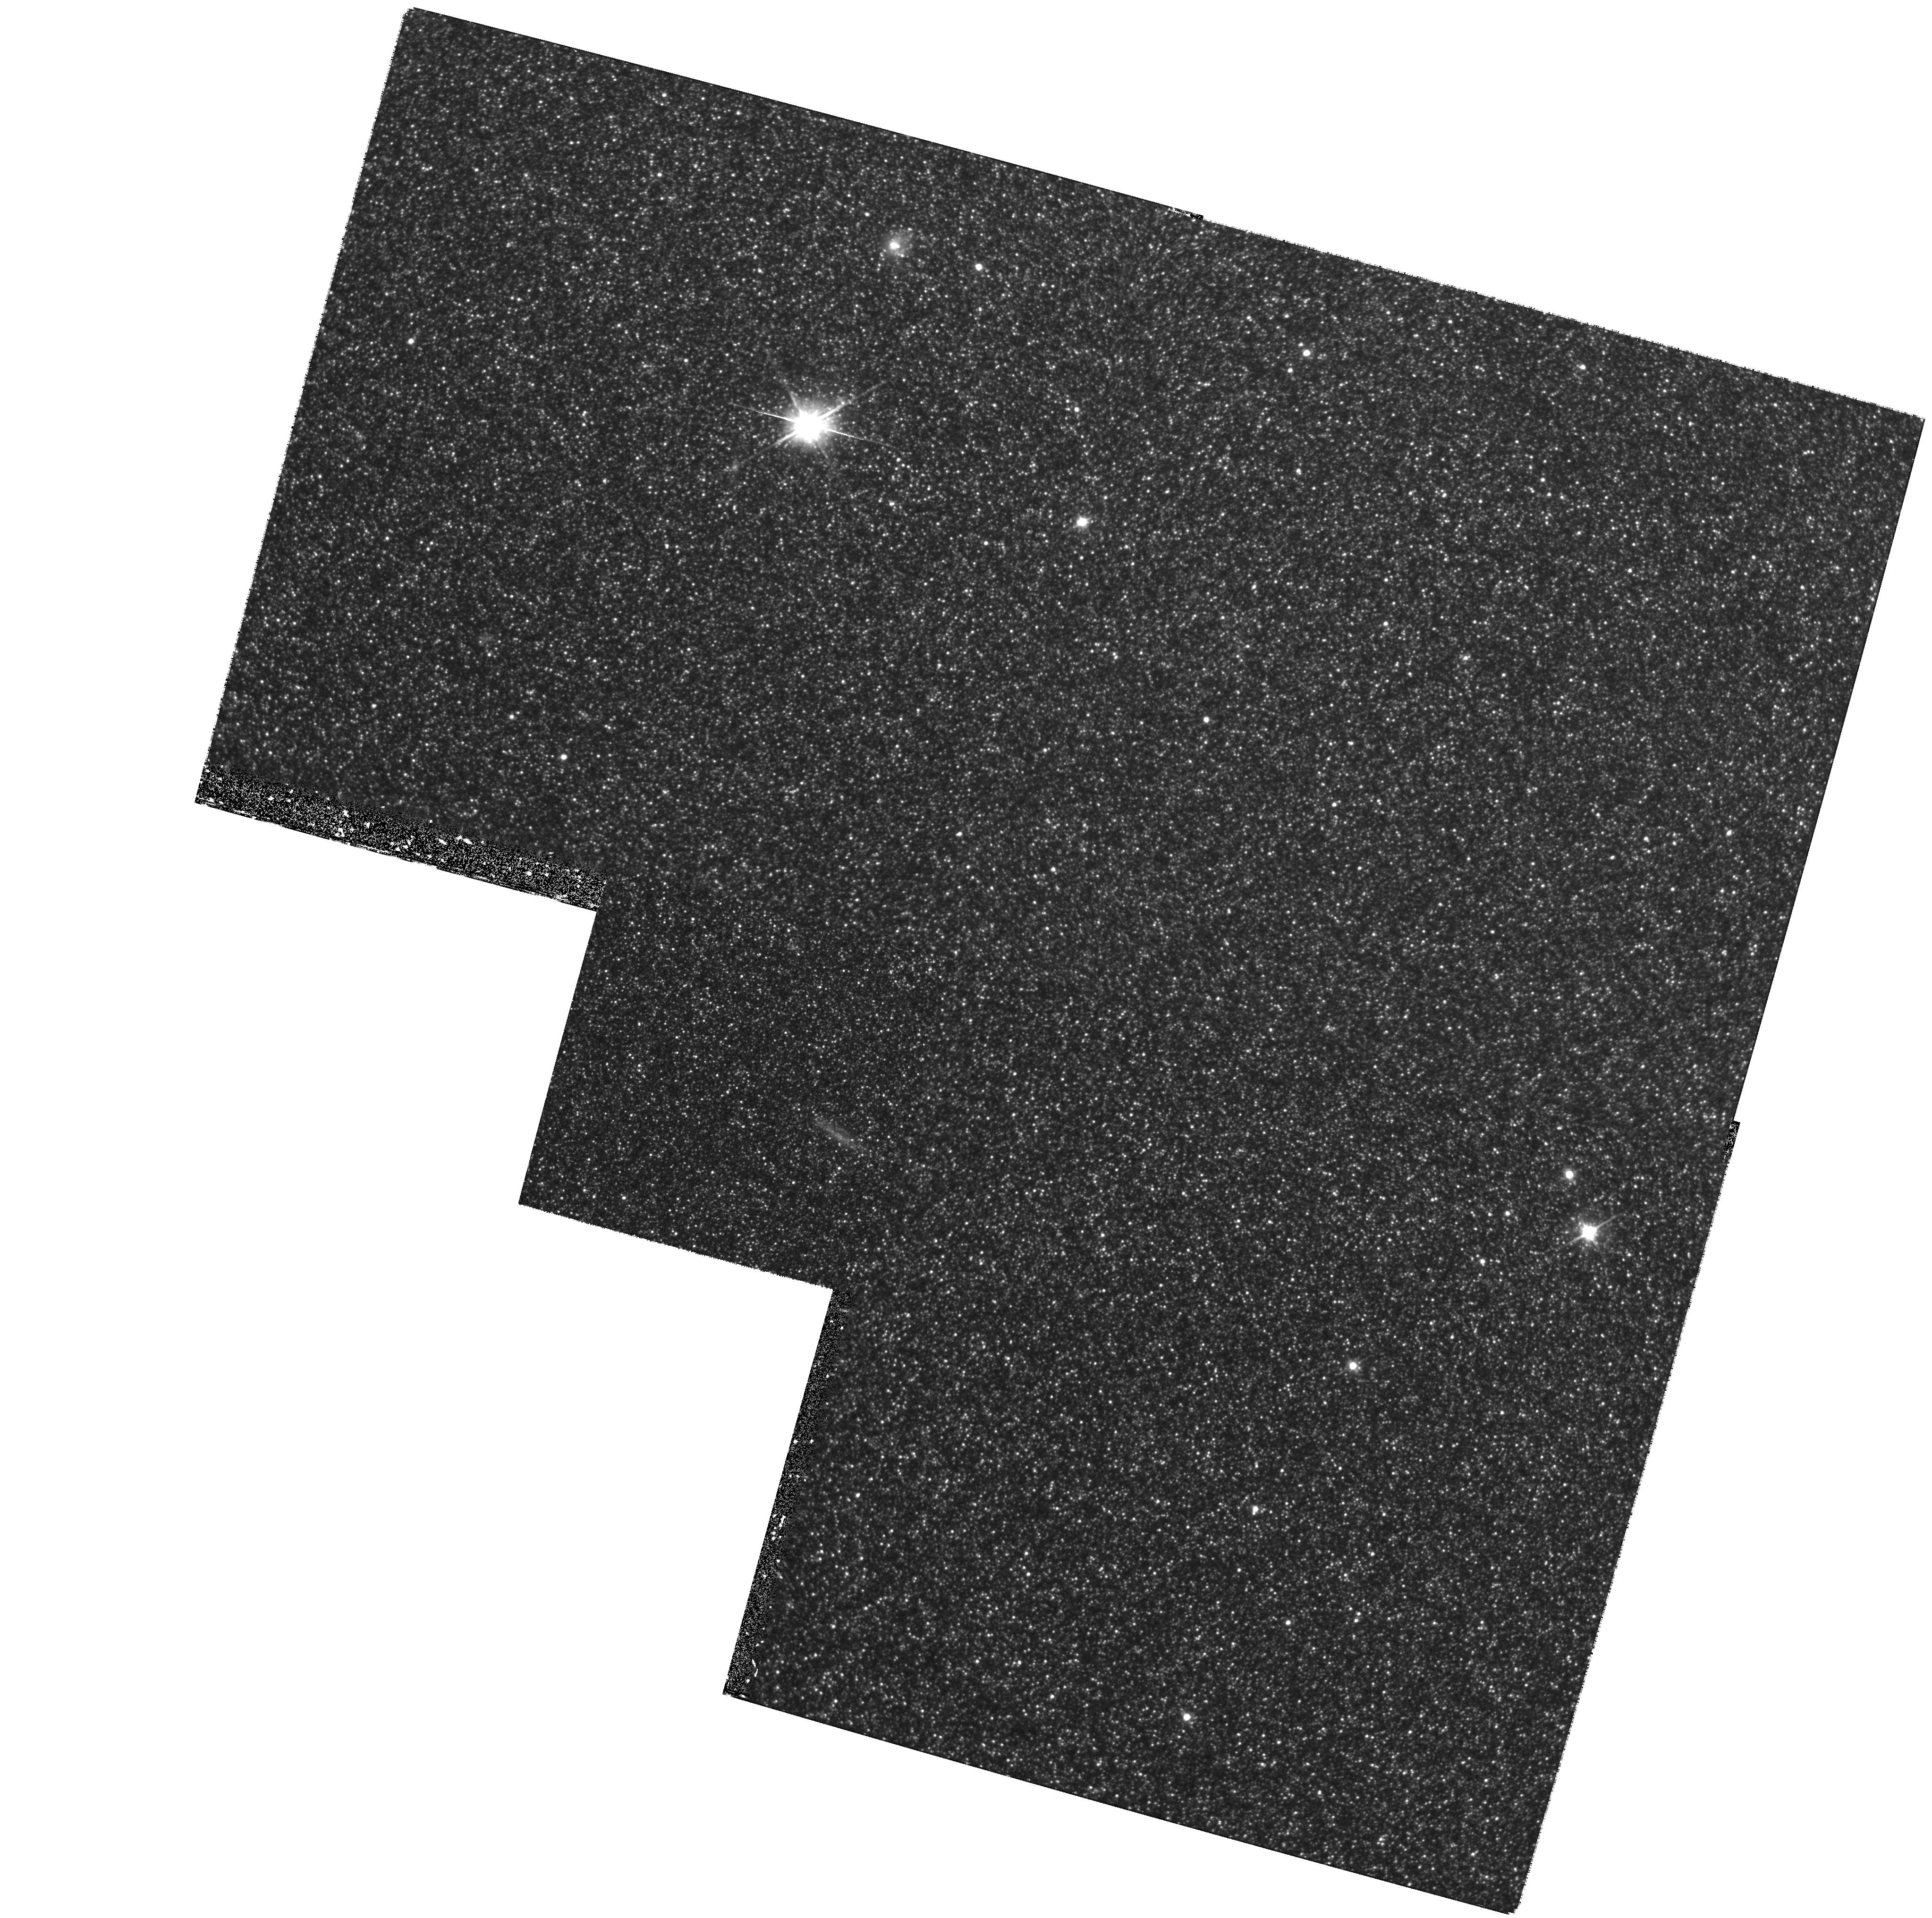
Target: NGC221-POS3-OFF
Instrument: WFPC2/PC
Filter: F606W
Exposure: 2.4 h
Observation ID: hst_6664_02_wfpc2_pc_f606w_u3vj02

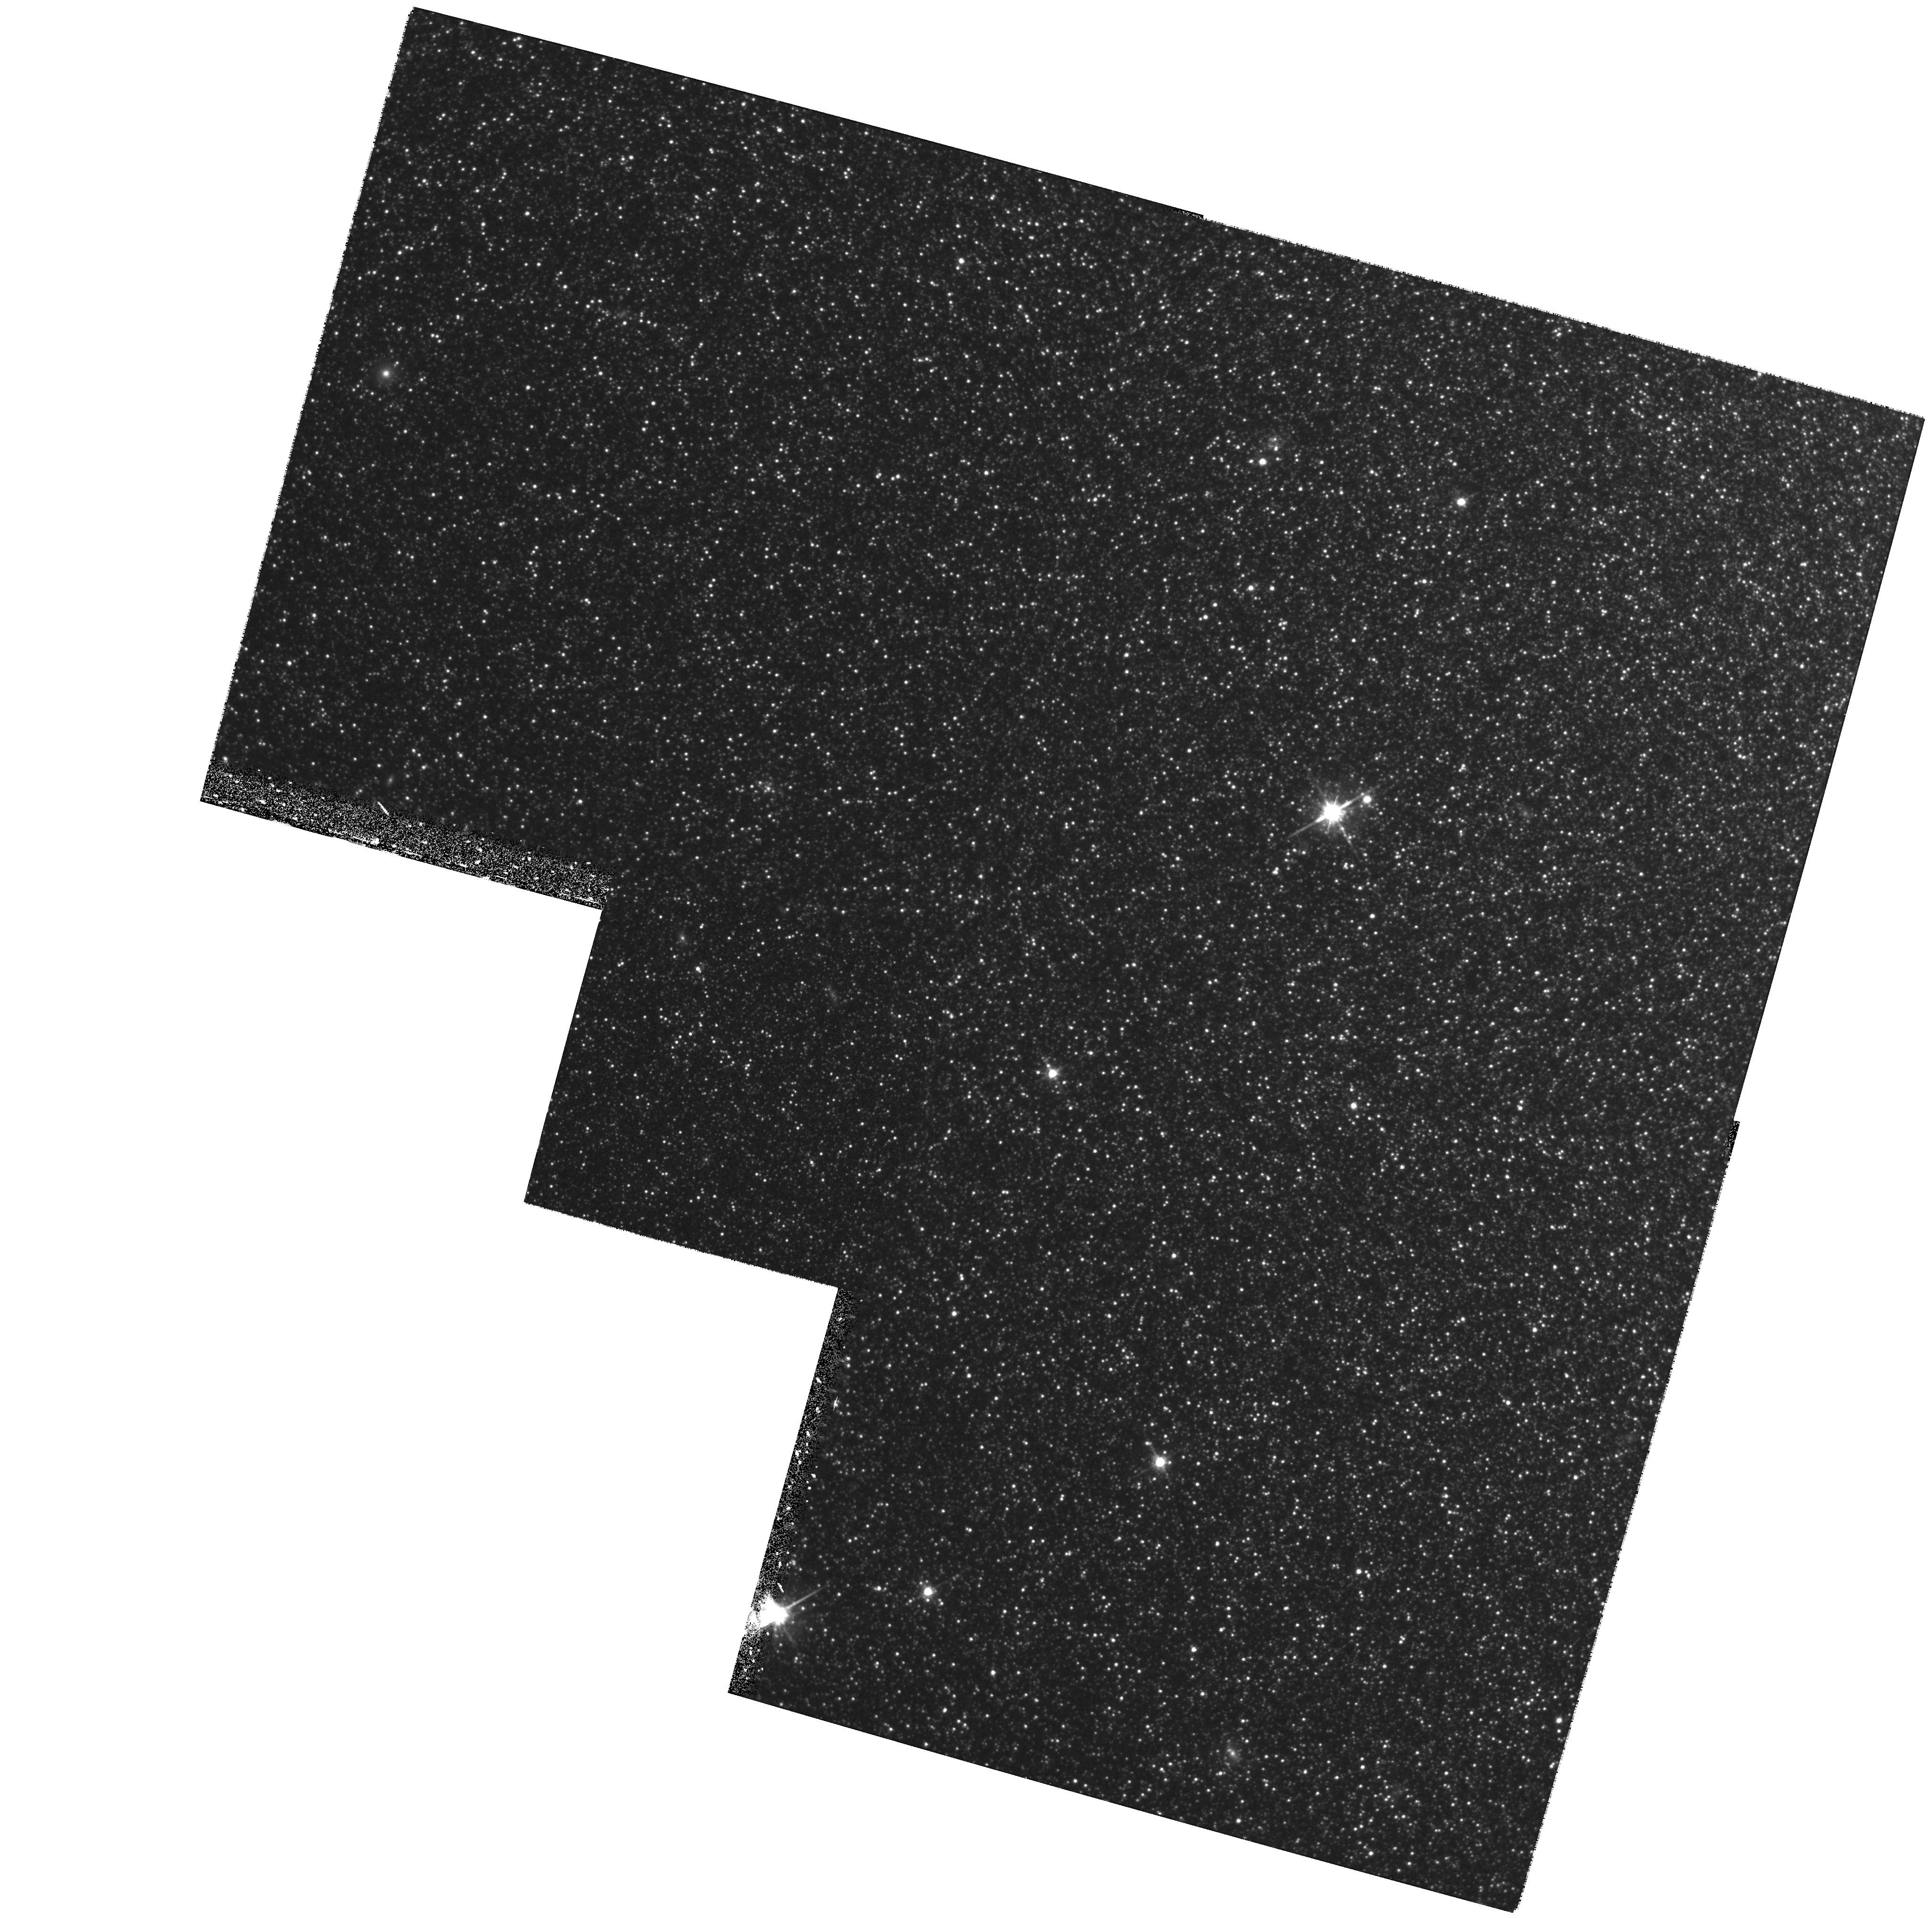
Target: NGC221-POS3
Instrument: WFPC2/PC
Filter: F814W
Exposure: 1.2 h
Observation ID: hst_6664_01_wfpc2_pc_f814w_u3vj01

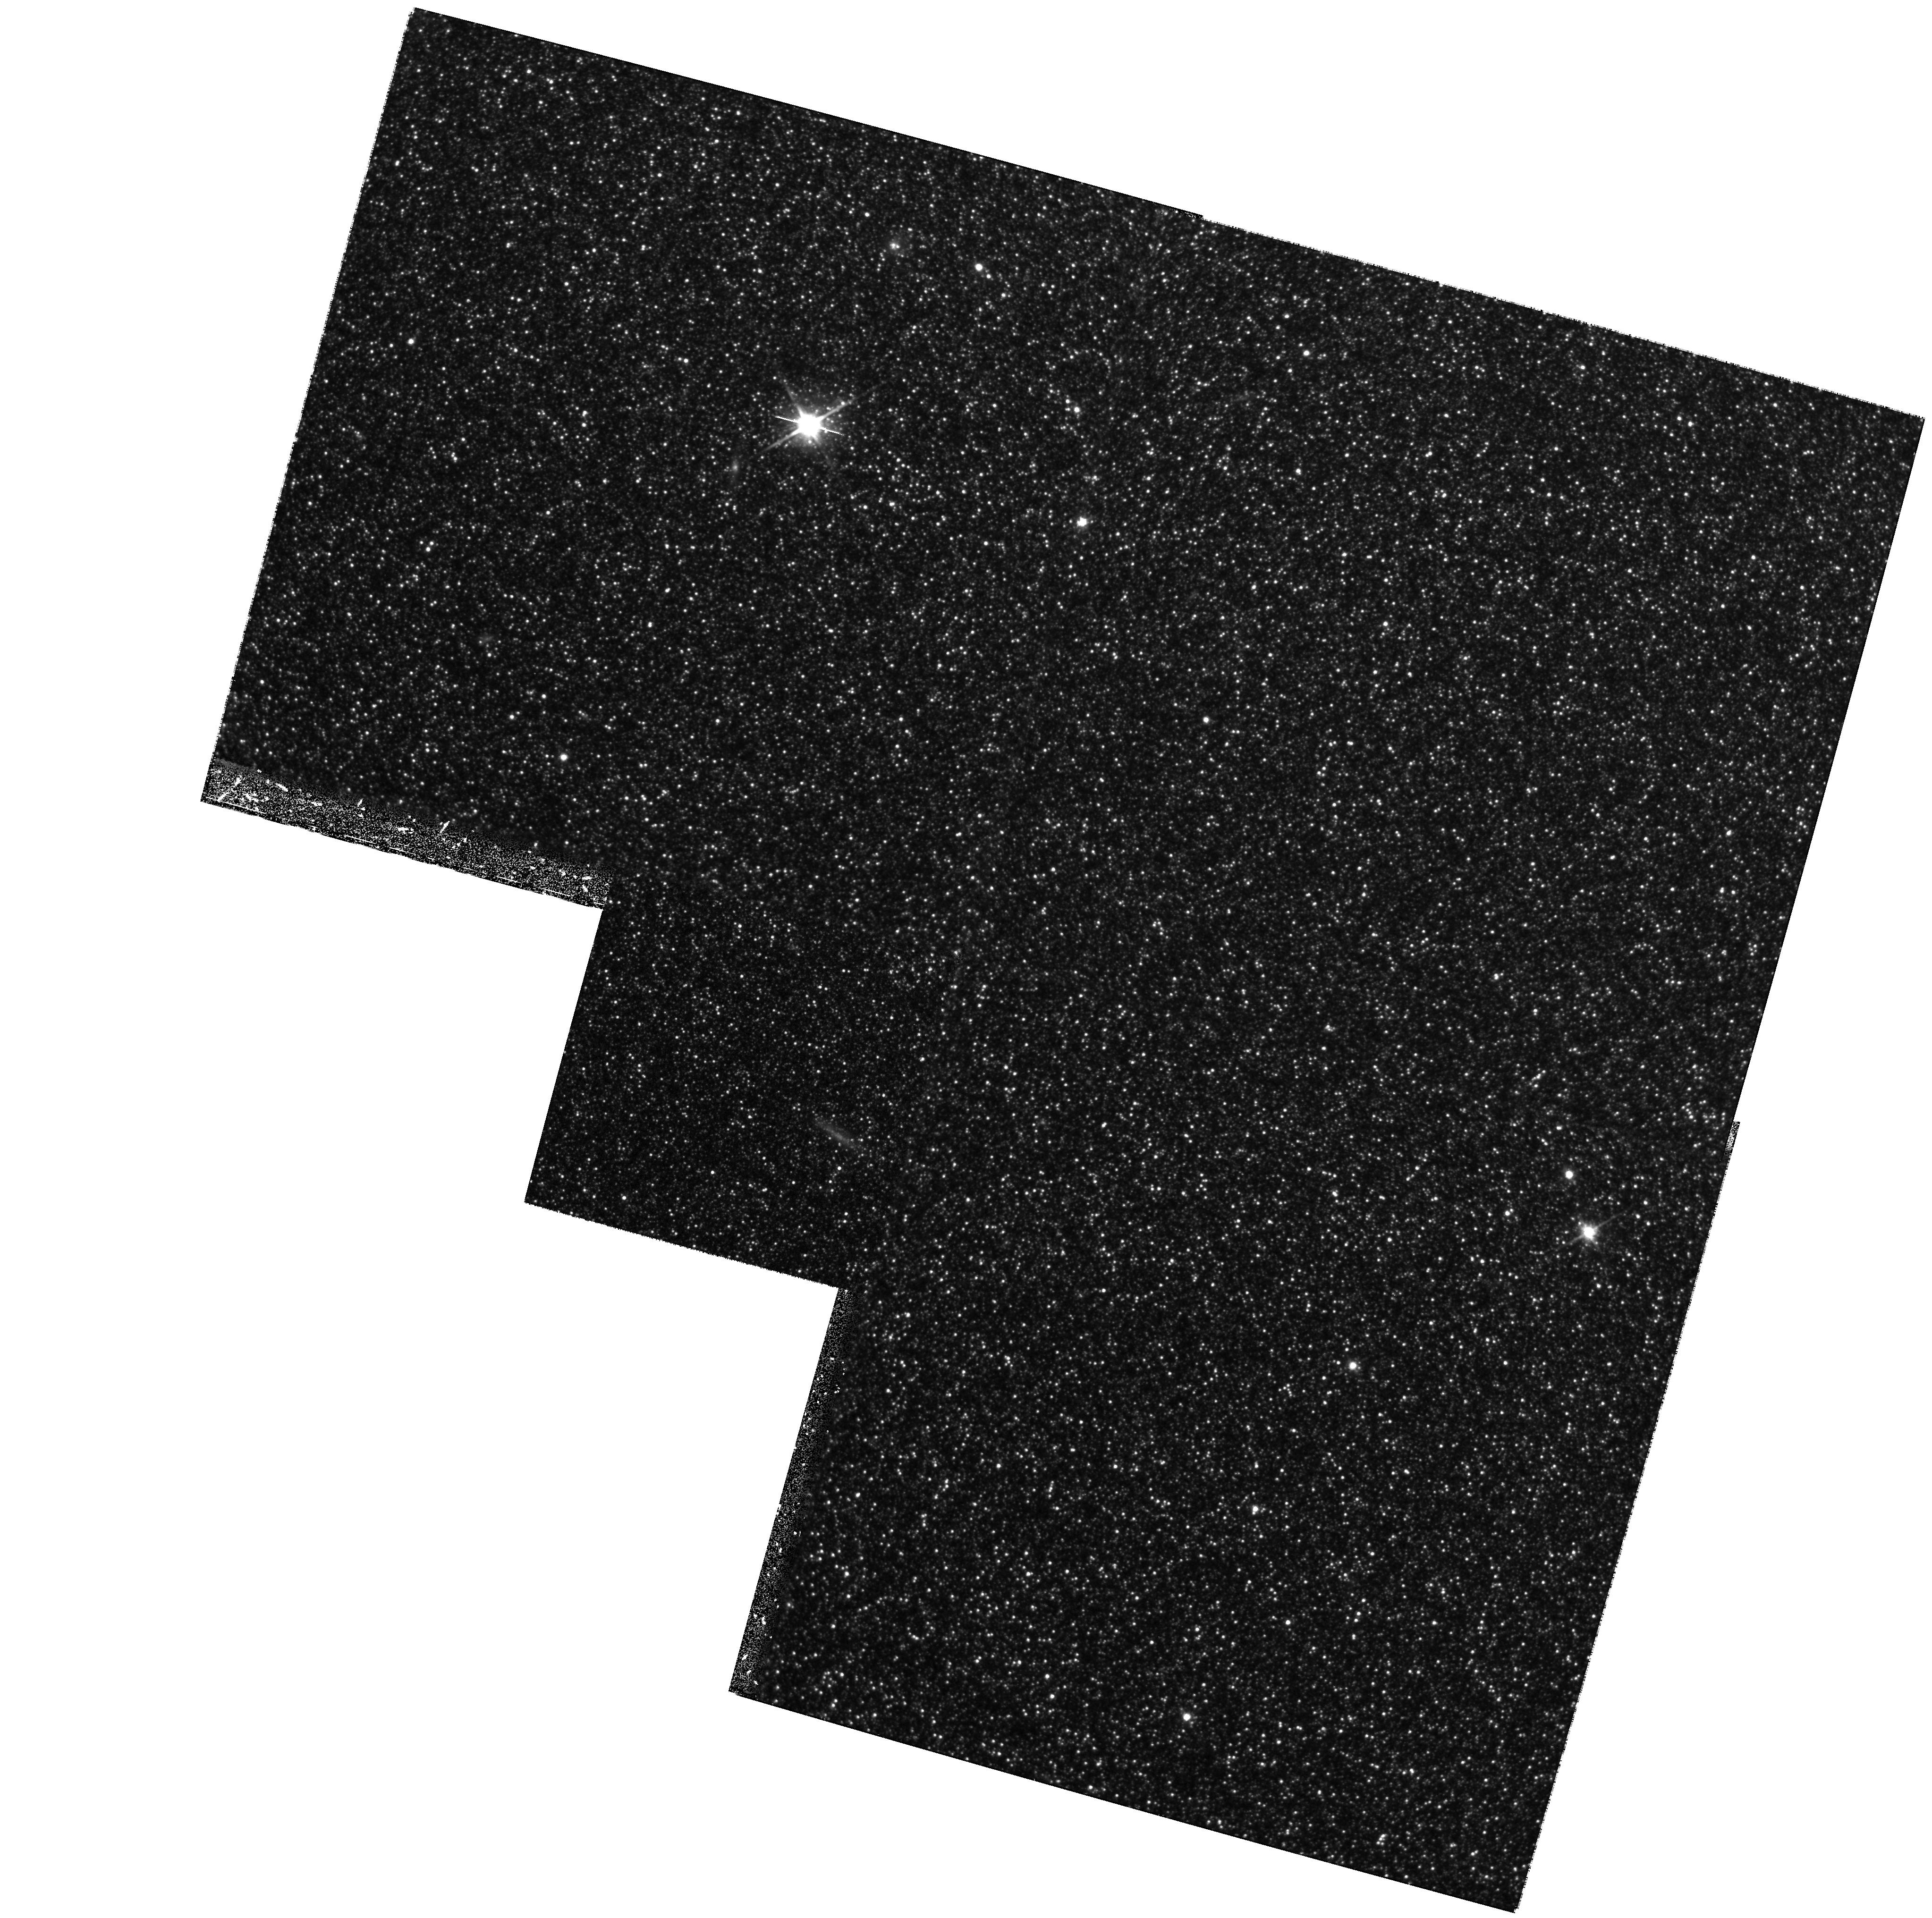
Target: NGC221-POS3-OFF
Instrument: WFPC2/PC
Filter: F814W
Exposure: 1.5 h
Observation ID: hst_6664_02_wfpc2_pc_f814w_u3vj02

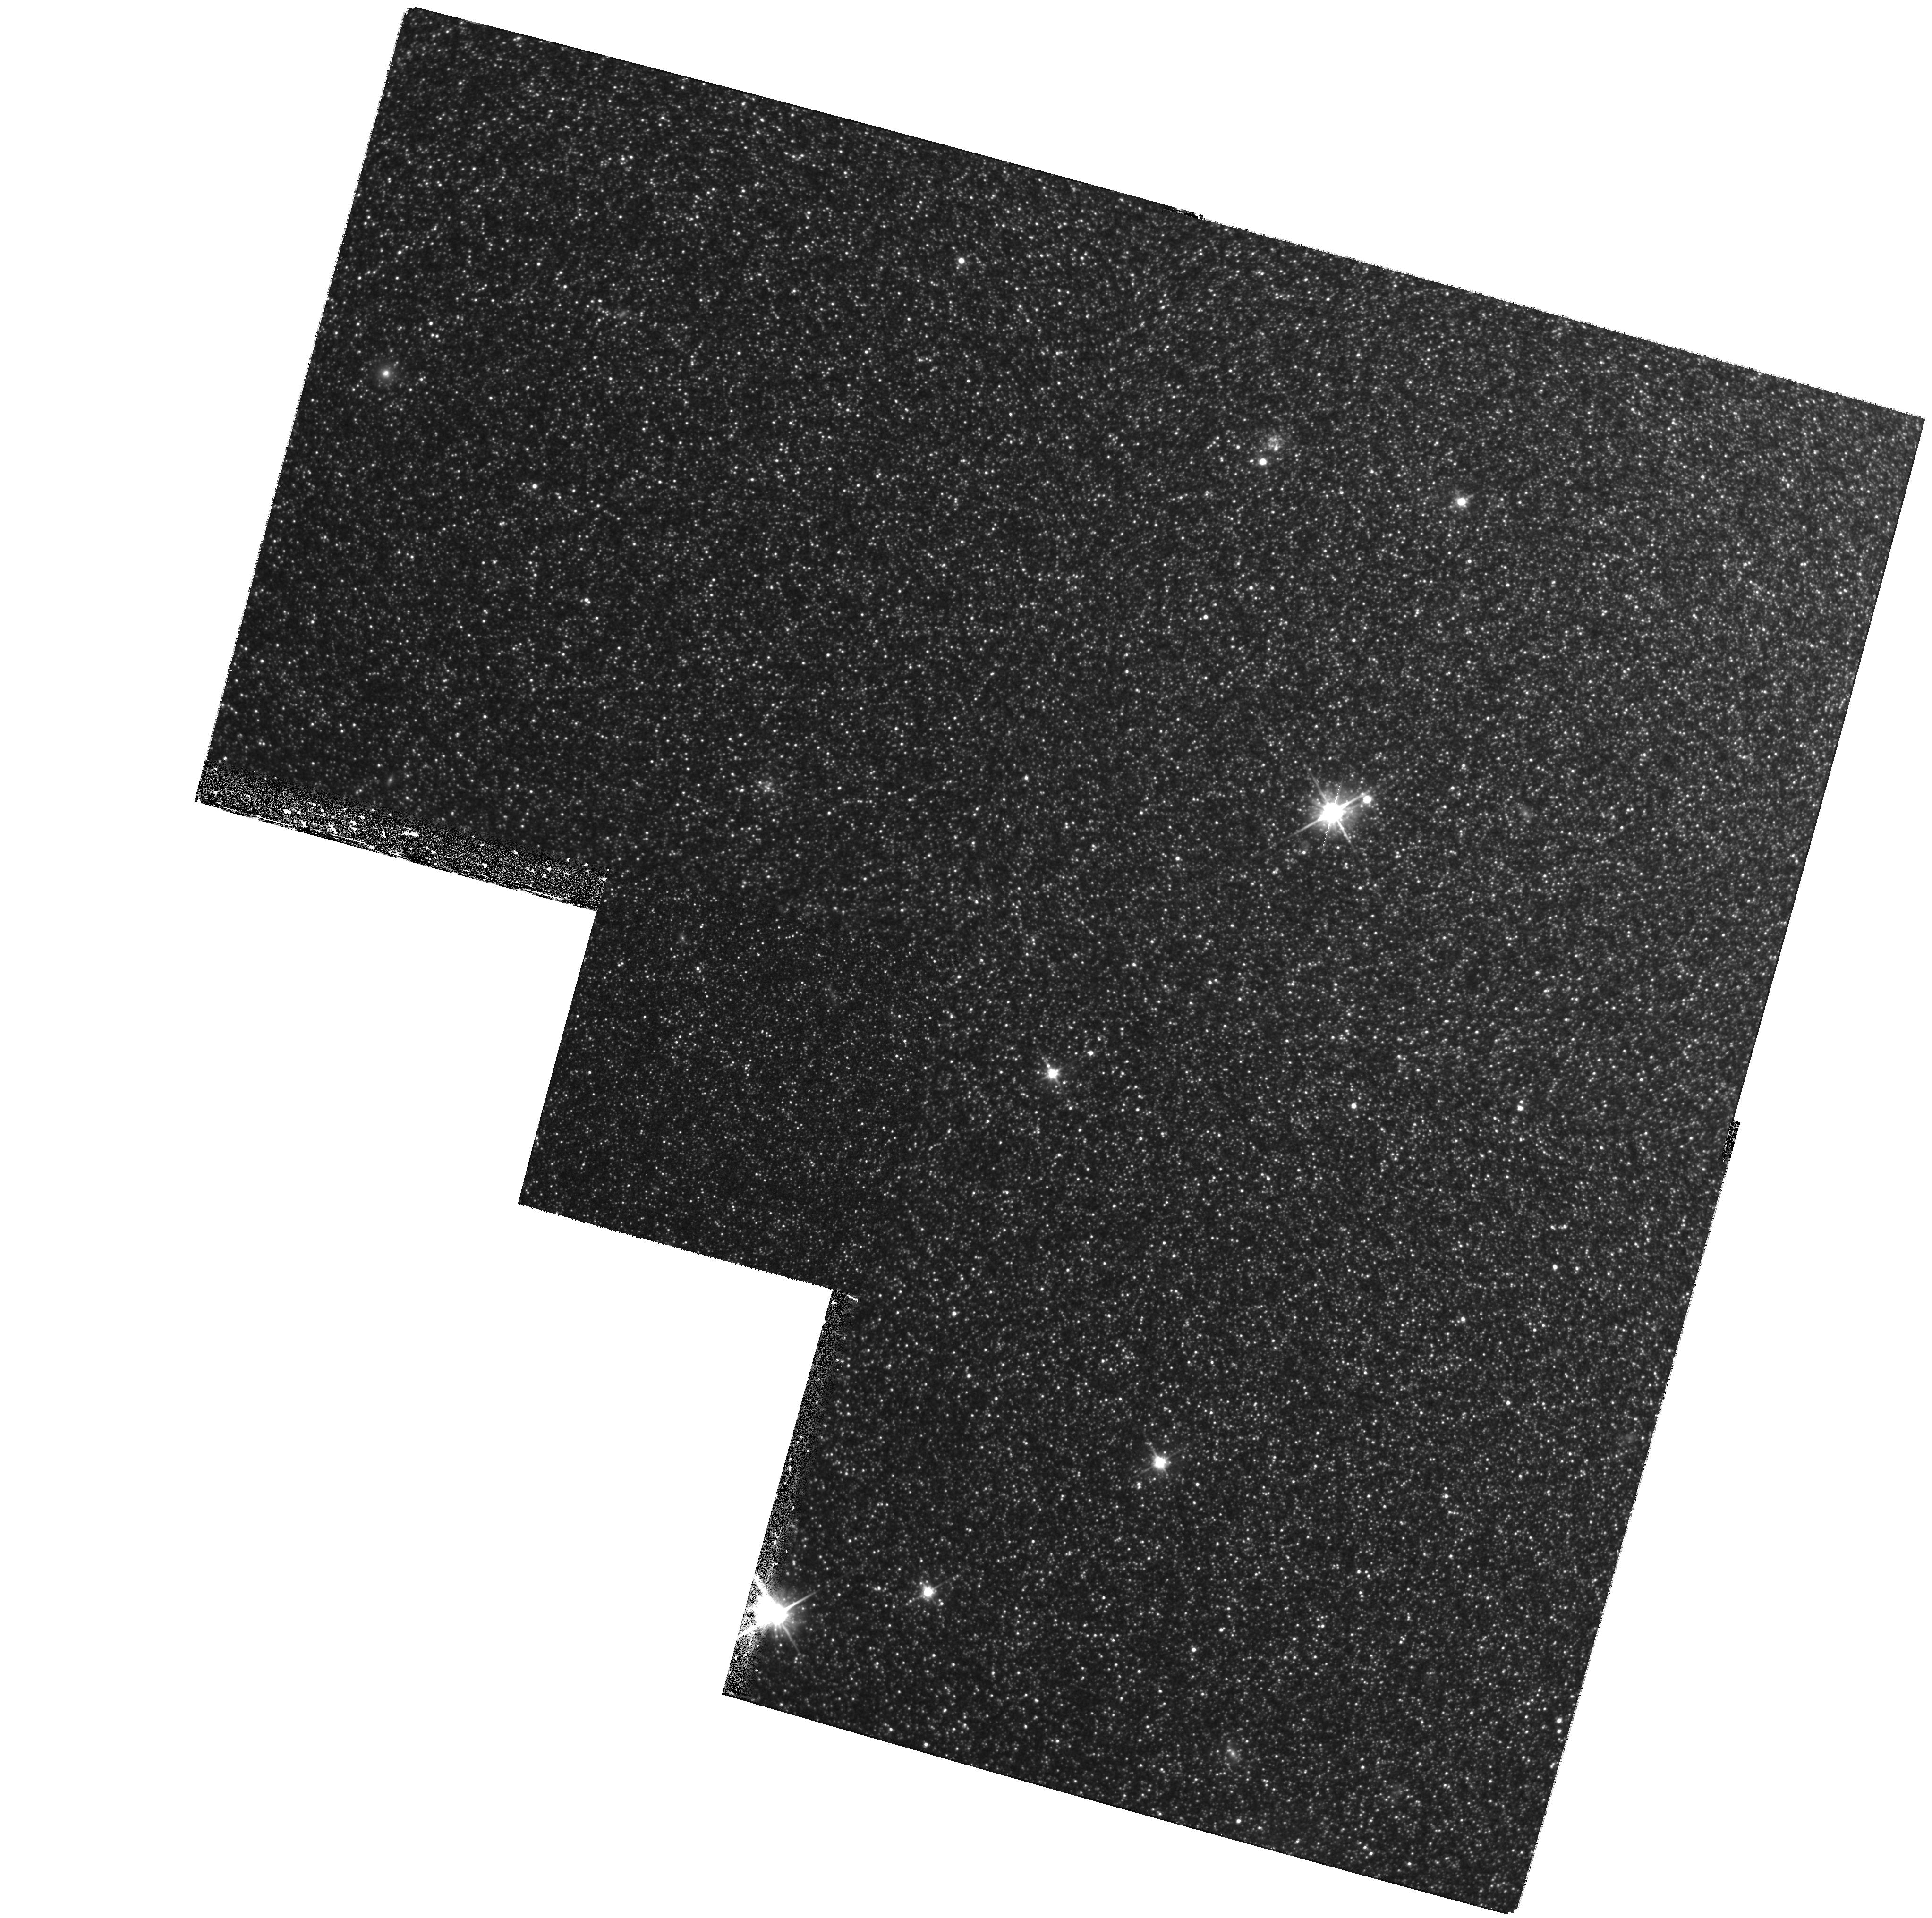
Target: NGC221-POS3
Instrument: WFPC2/PC
Filter: F606W
Exposure: 2.4 h
Observation ID: hst_6664_01_wfpc2_pc_f606w_u3vj01

Stellar Ages in M 32: Exposing the Conspiracy (PI: Worthey, Guy)

Shallow two-filter and deep single-filter stellar photometry will be obtained with WFPC2 in M 32 and M 31 in order to isolate the fraction of the stellar populations in M 32 with ages less than about 4 Gyr. The M 32 field is 4 arcmin to the SE of galaxy center. An M 31 control field 10 arcmin to the NE will also be observed in an identical fashion. M 31 and M 32 RR Lyrae variables will be detected, measuring the fraction of the metal-poor population which is older than 10 Gyr. Accurate periods and luminosities will be obtained for less than 5% of the variables detected.